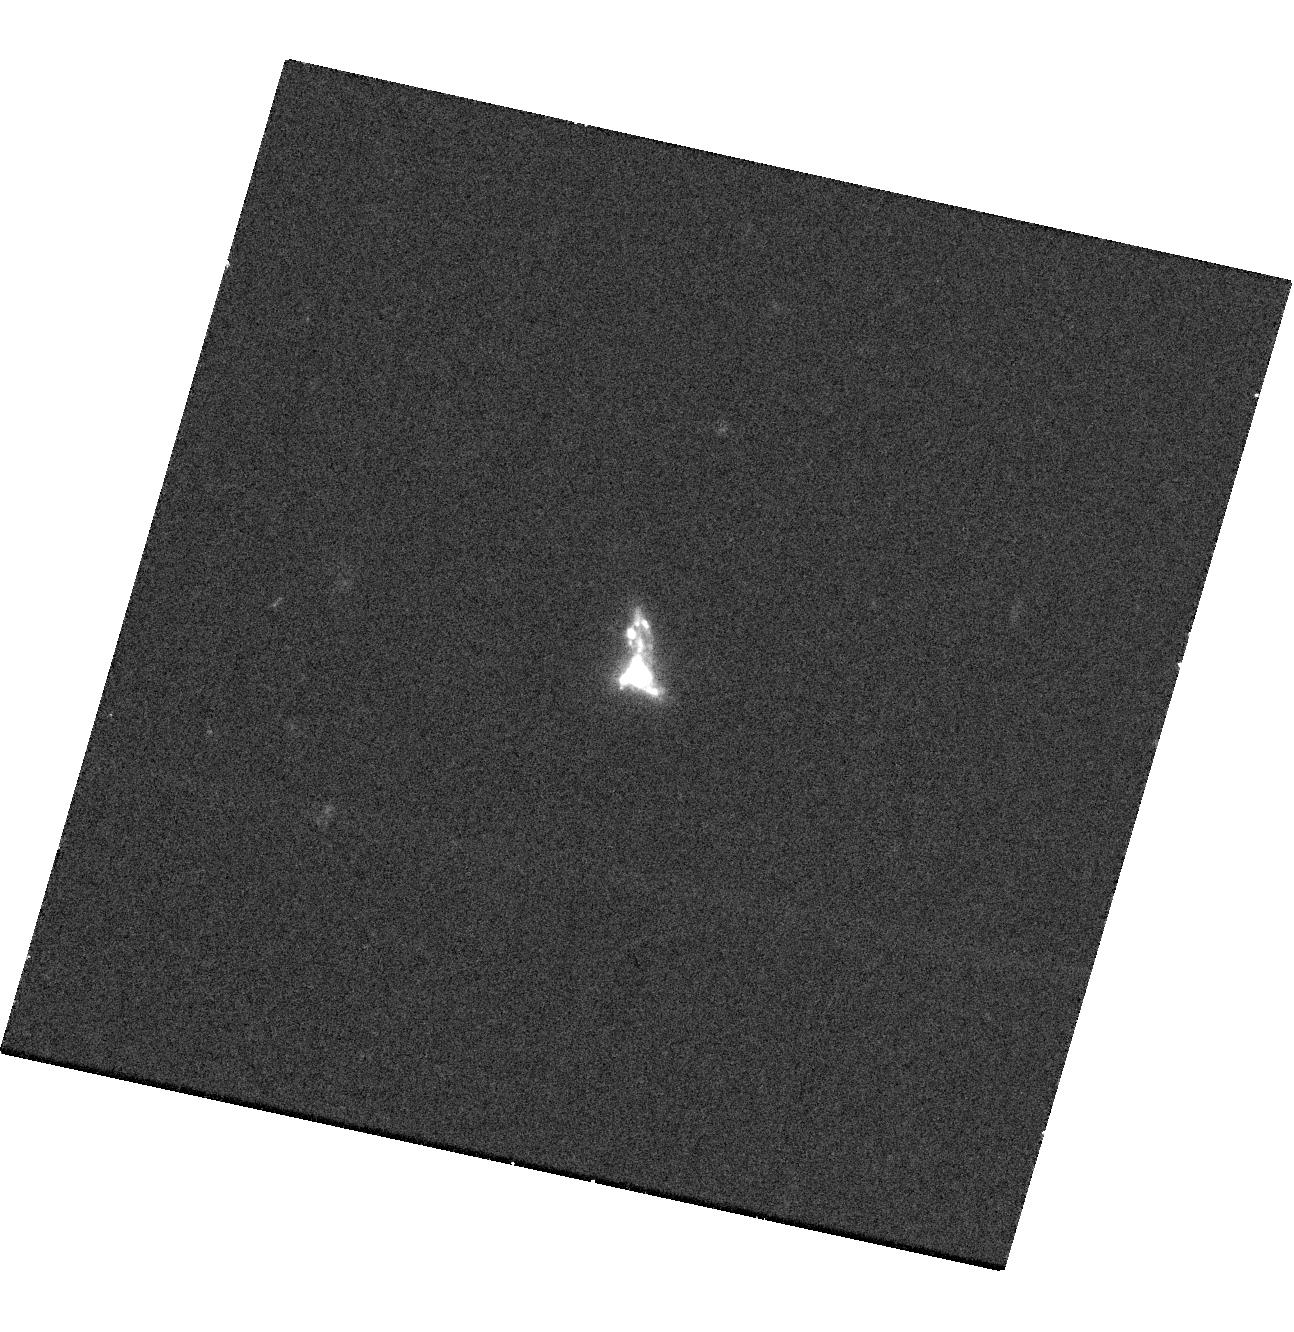
Target: SDSSJ164235.5+422350-COPY. Instrument: WFC3/UVIS. Filter: F390W. Exposure: 20 min. Observation ID: hst_16427_11_wfc3_uvis_f390w_ieh811

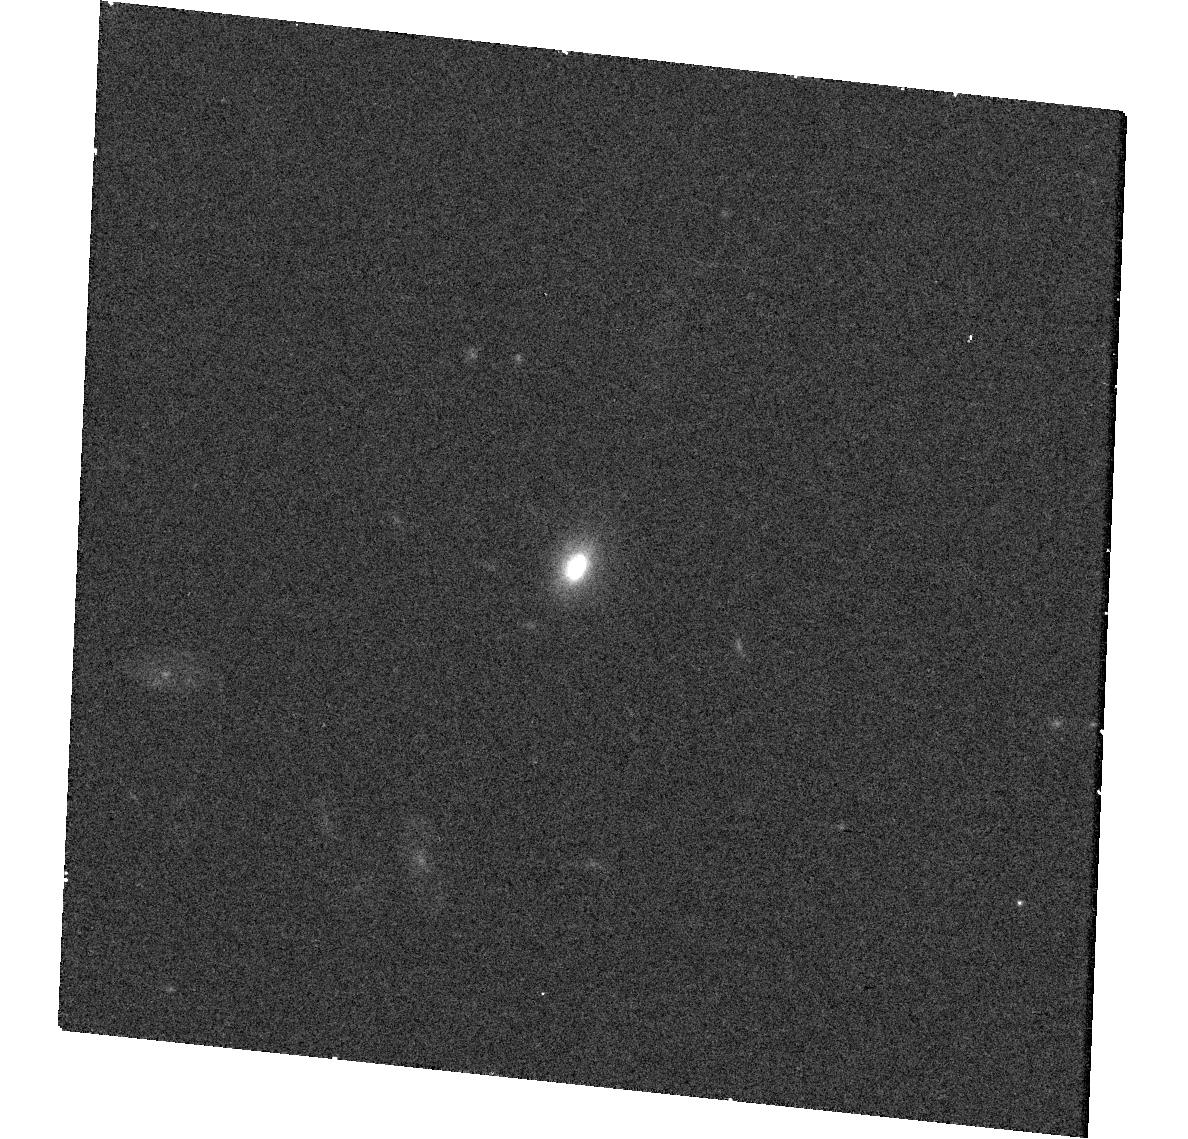
Target: SDSSJ031023.9-083433. Instrument: WFC3/UVIS. Filter: F775W. Exposure: 15 min. Observation ID: hst_16427_03_wfc3_uvis_f775w_ieh803

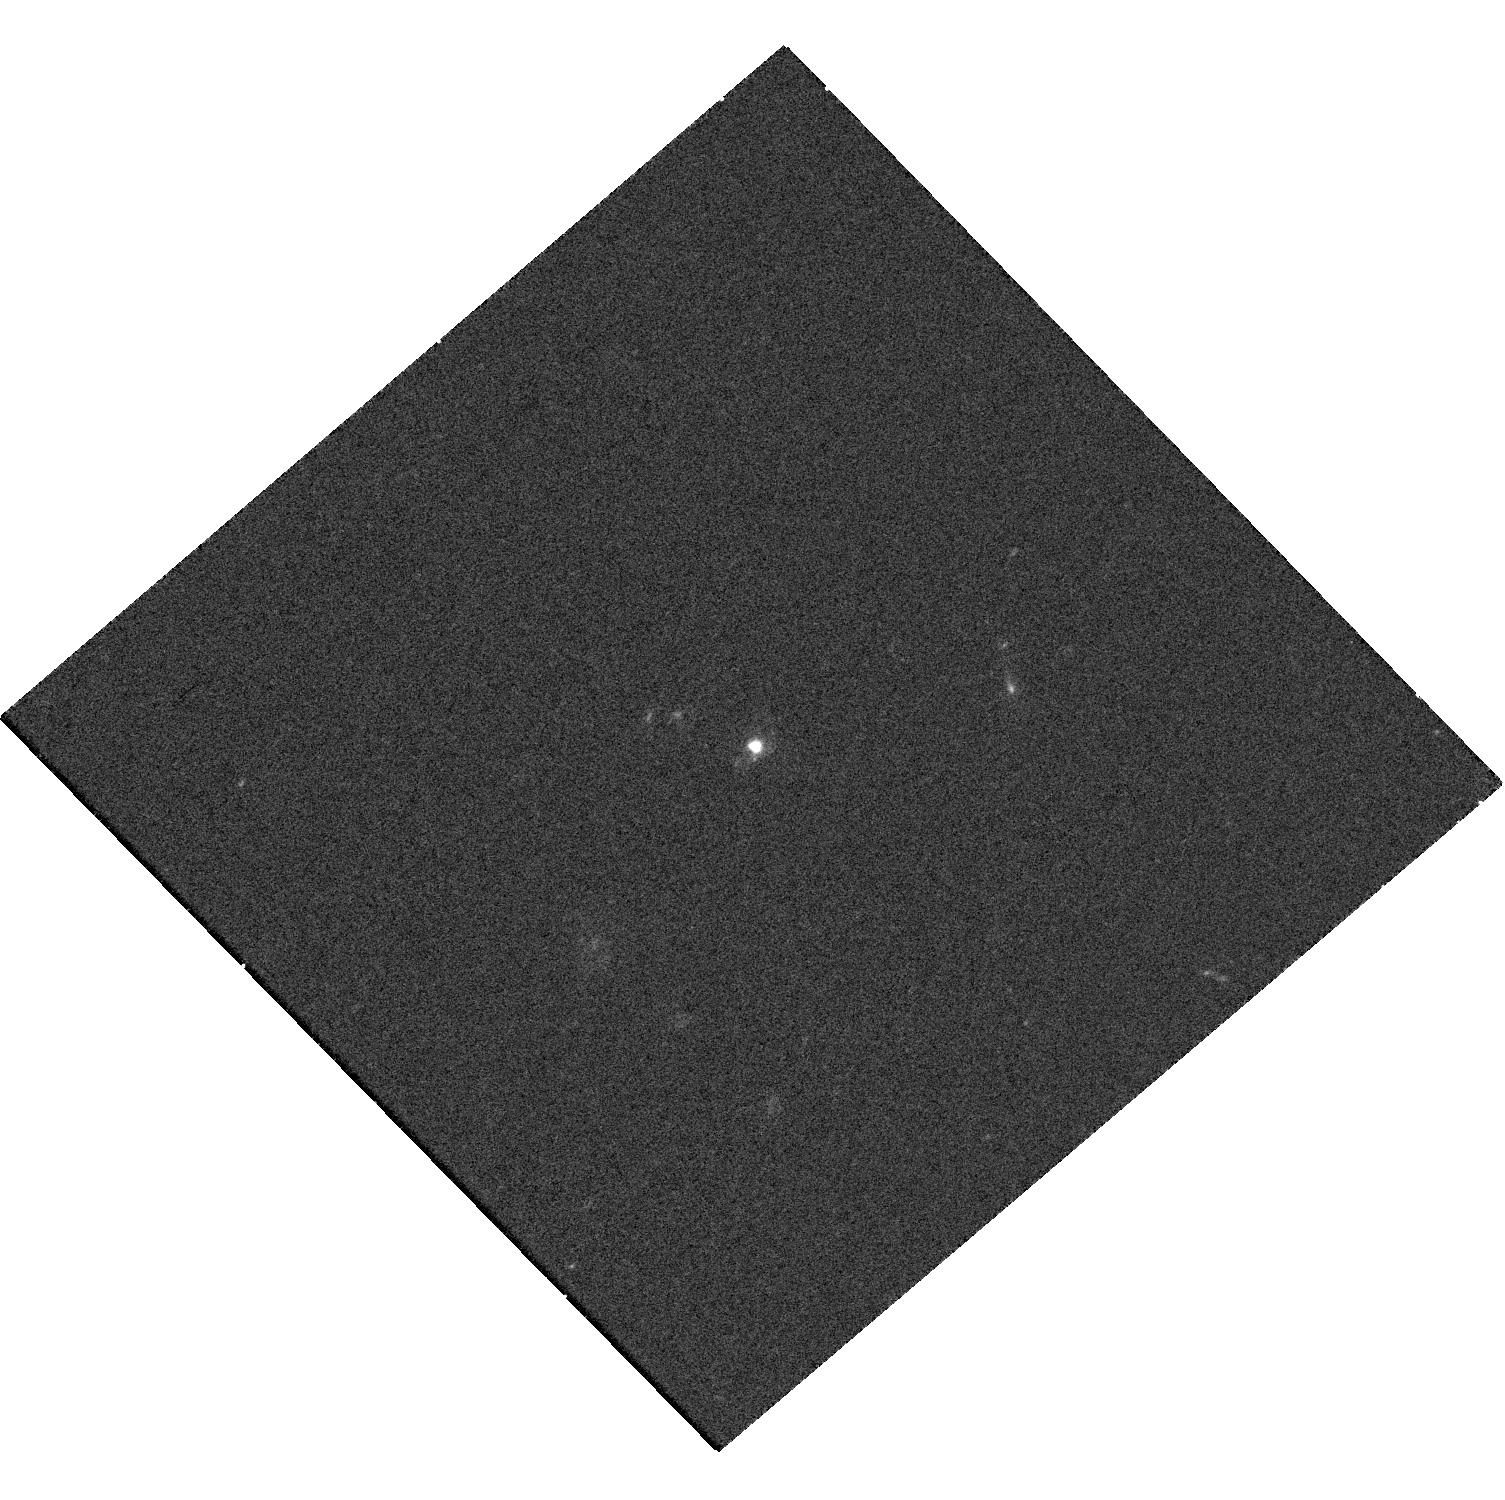
Target: SDSSJ144231.39-020952.03. Instrument: WFC3/UVIS. Filter: F390W. Exposure: 20 min. Observation ID: hst_16427_02_wfc3_uvis_f390w_ieh802

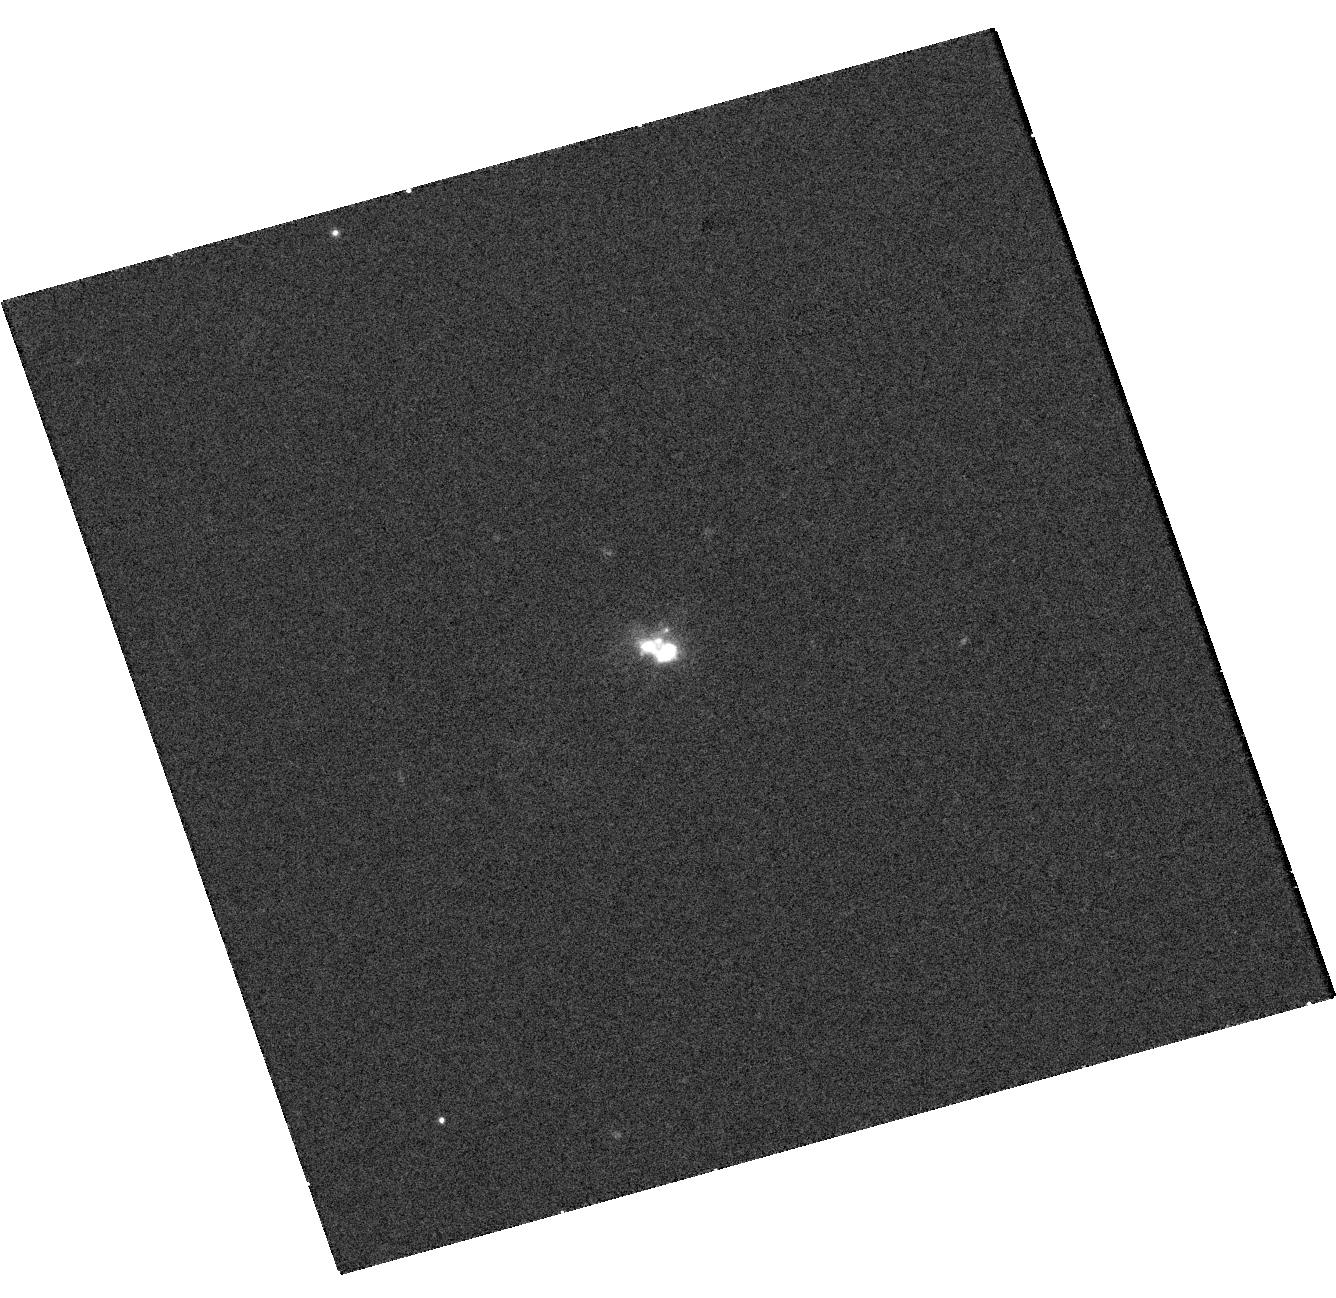
Target: SDSS235604.67-085423.4. Instrument: WFC3/UVIS. Filter: F390W. Exposure: 20 min. Observation ID: hst_16427_10_wfc3_uvis_f390w_ieh810

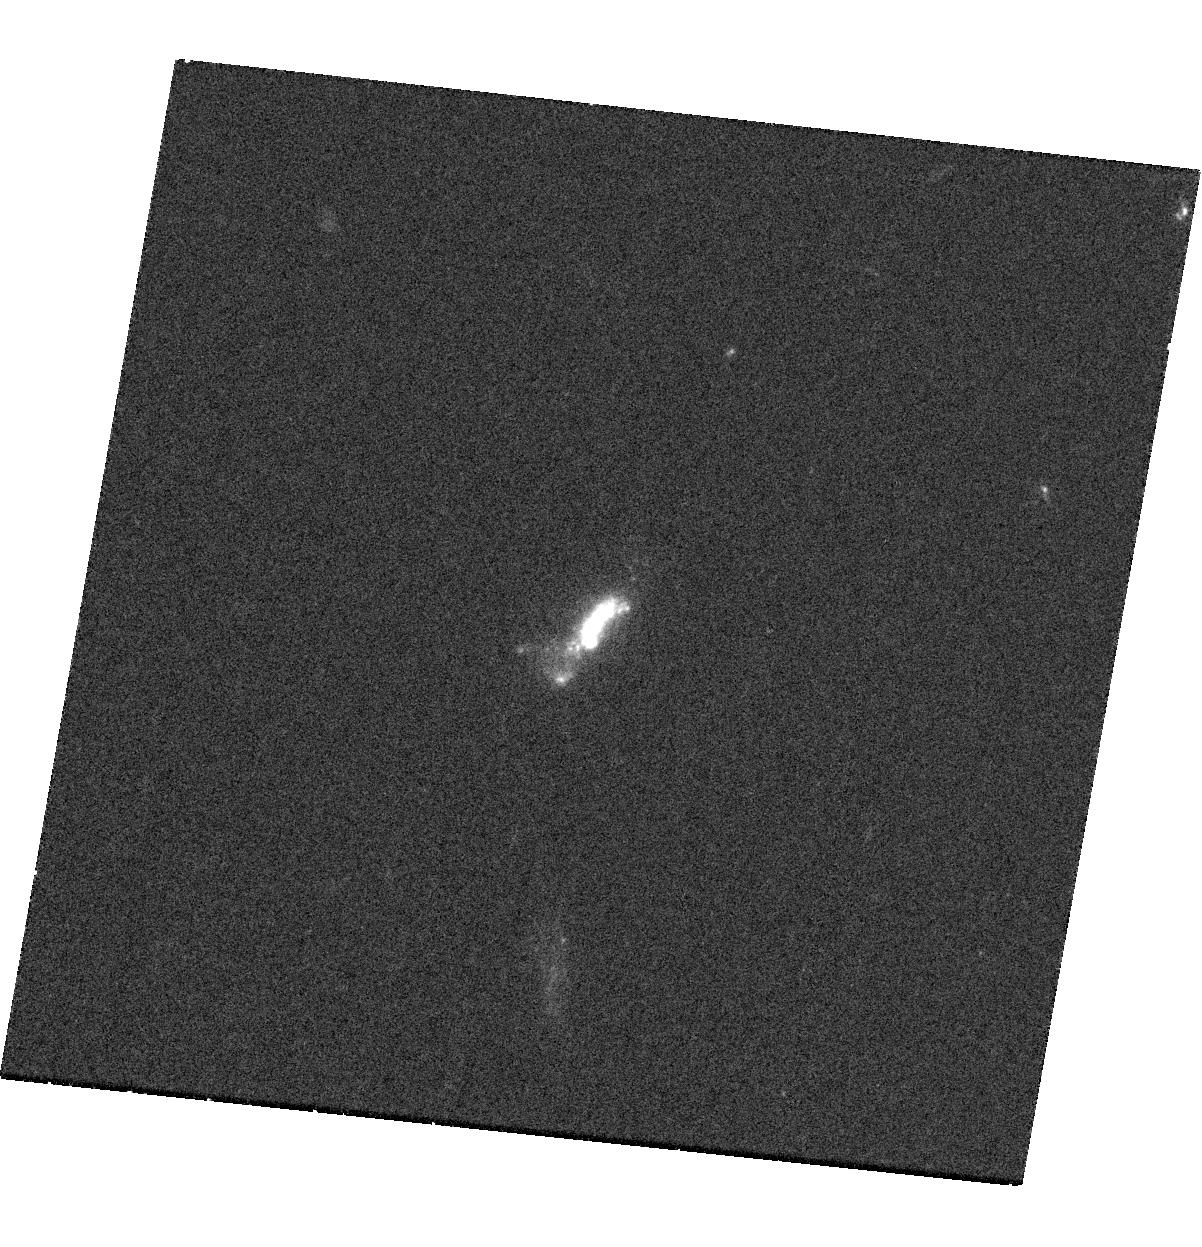
Target: SDSSJ141126.32+122025.9. Instrument: WFC3/UVIS. Filter: F390W. Exposure: 20 min. Observation ID: hst_16427_05_wfc3_uvis_f390w_ieh805

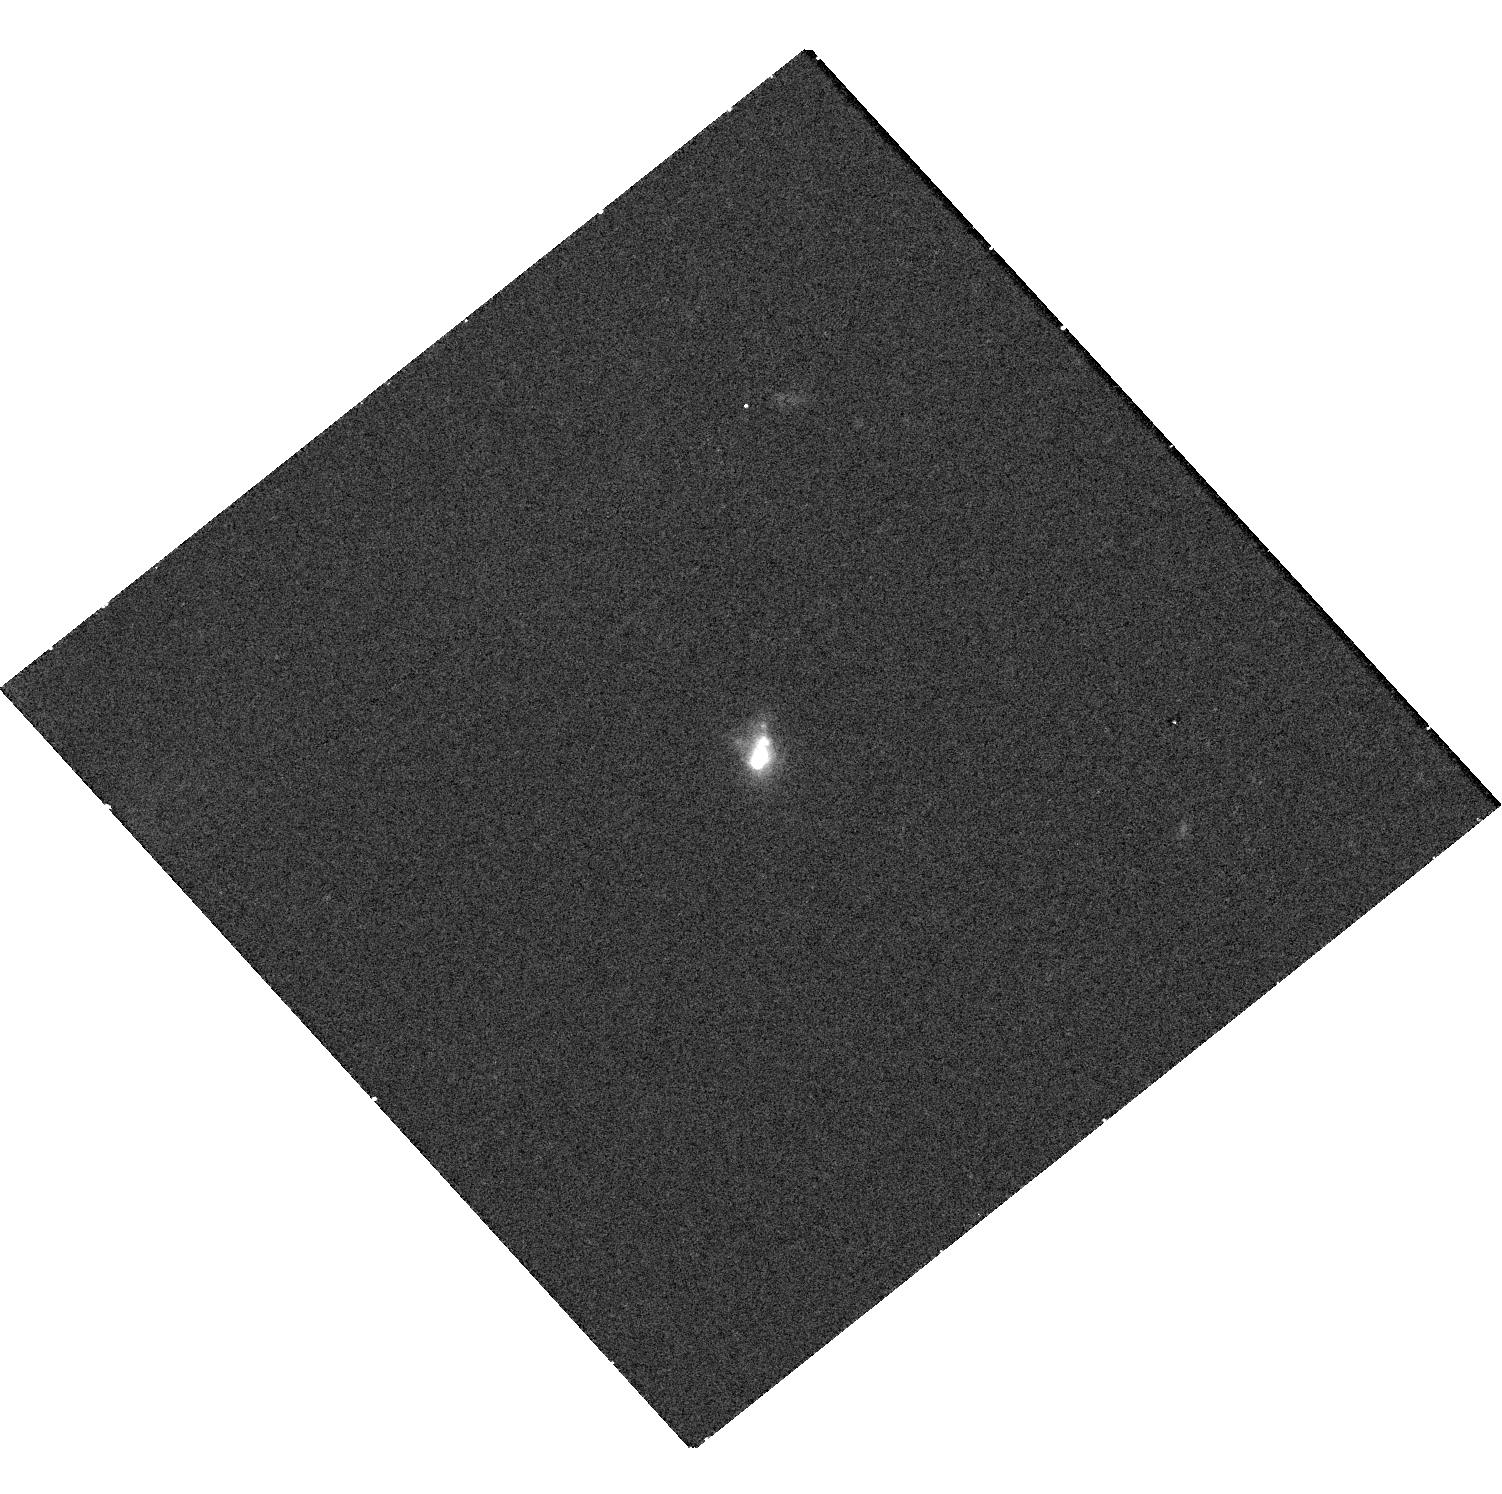
Target: SDSSJ014721.7-091646. Instrument: WFC3/UVIS. Filter: F775W. Exposure: 15 min. Observation ID: hst_16427_04_wfc3_uvis_f775w_ieh804

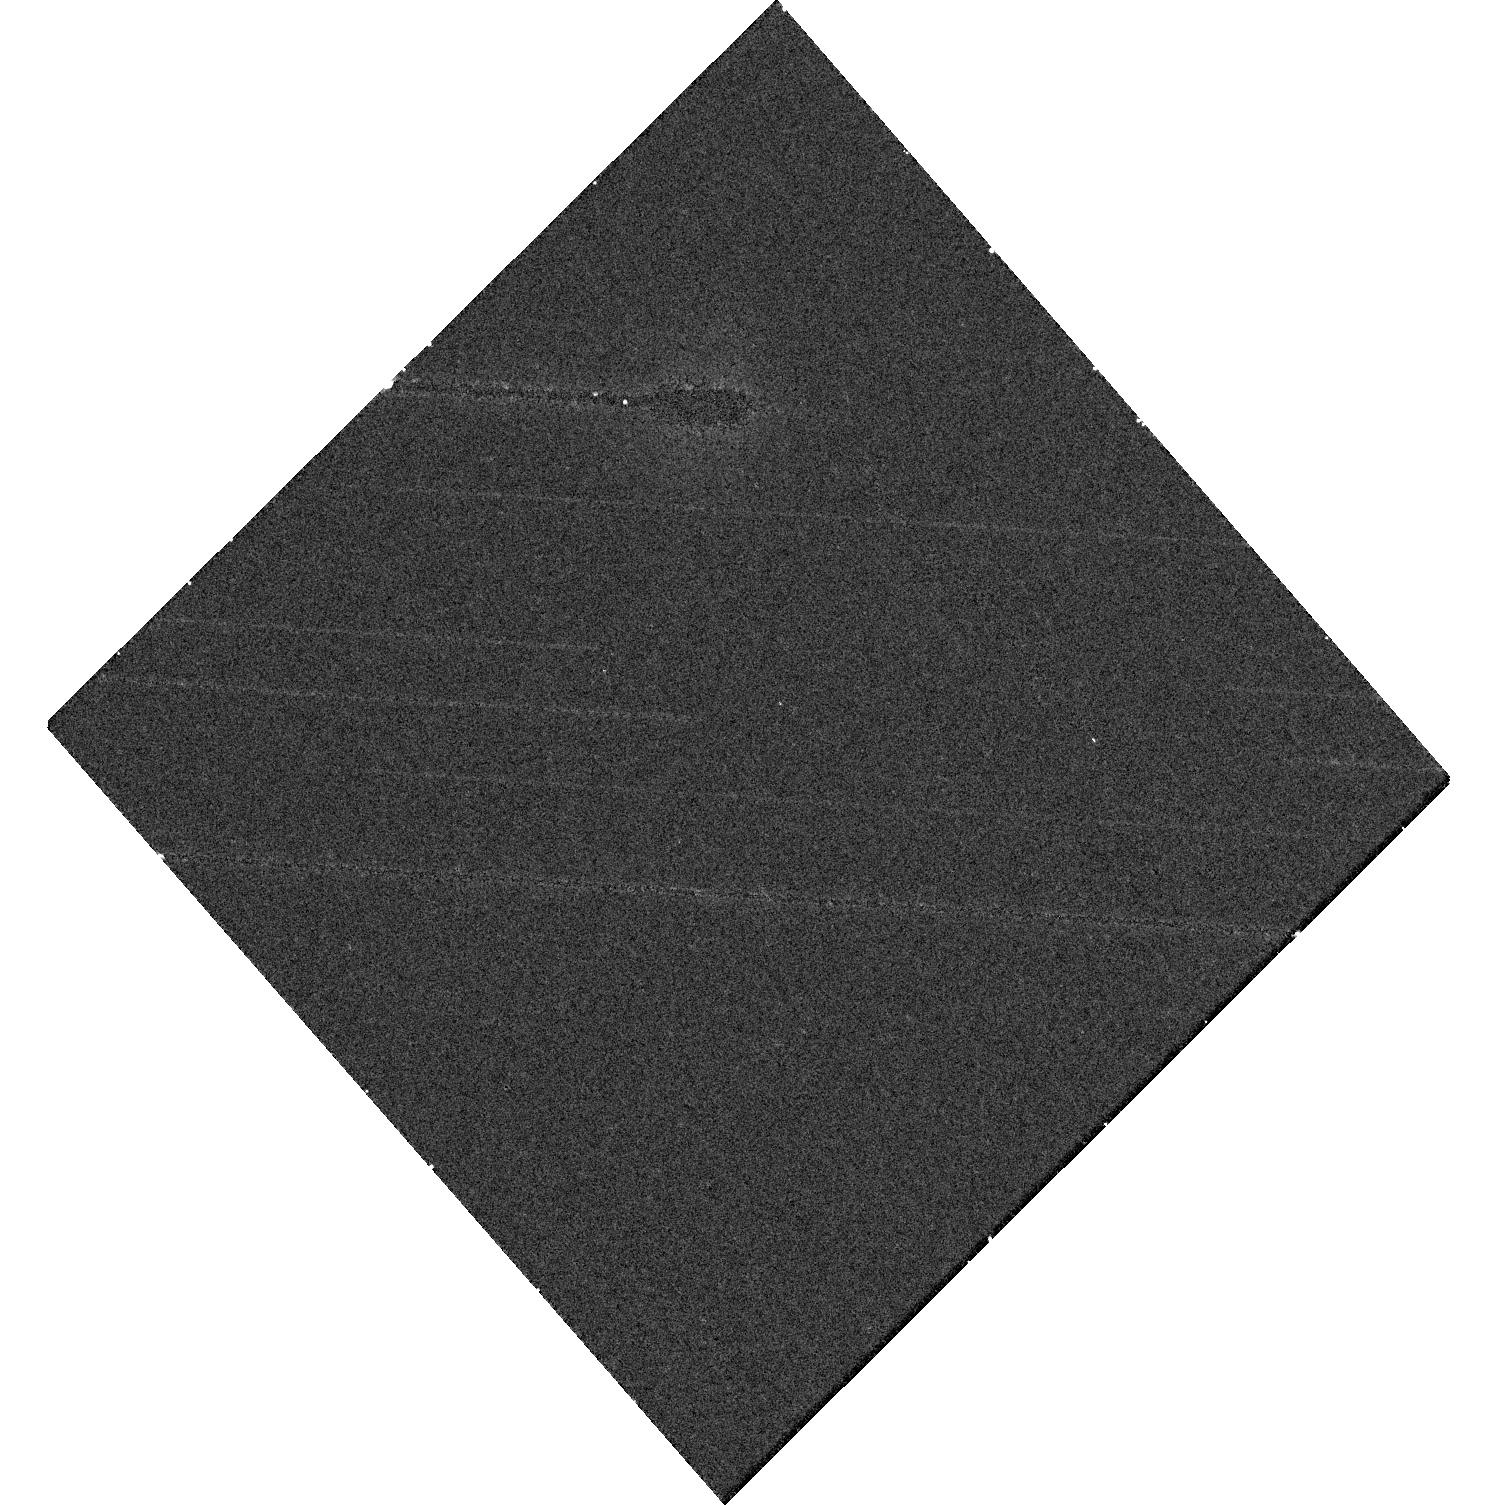
Target: SDSSJ164235.5+422350. Instrument: WFC3/UVIS. Filter: F775W. Exposure: 15 min. Observation ID: hst_16427_07_wfc3_uvis_f775w_ieh807

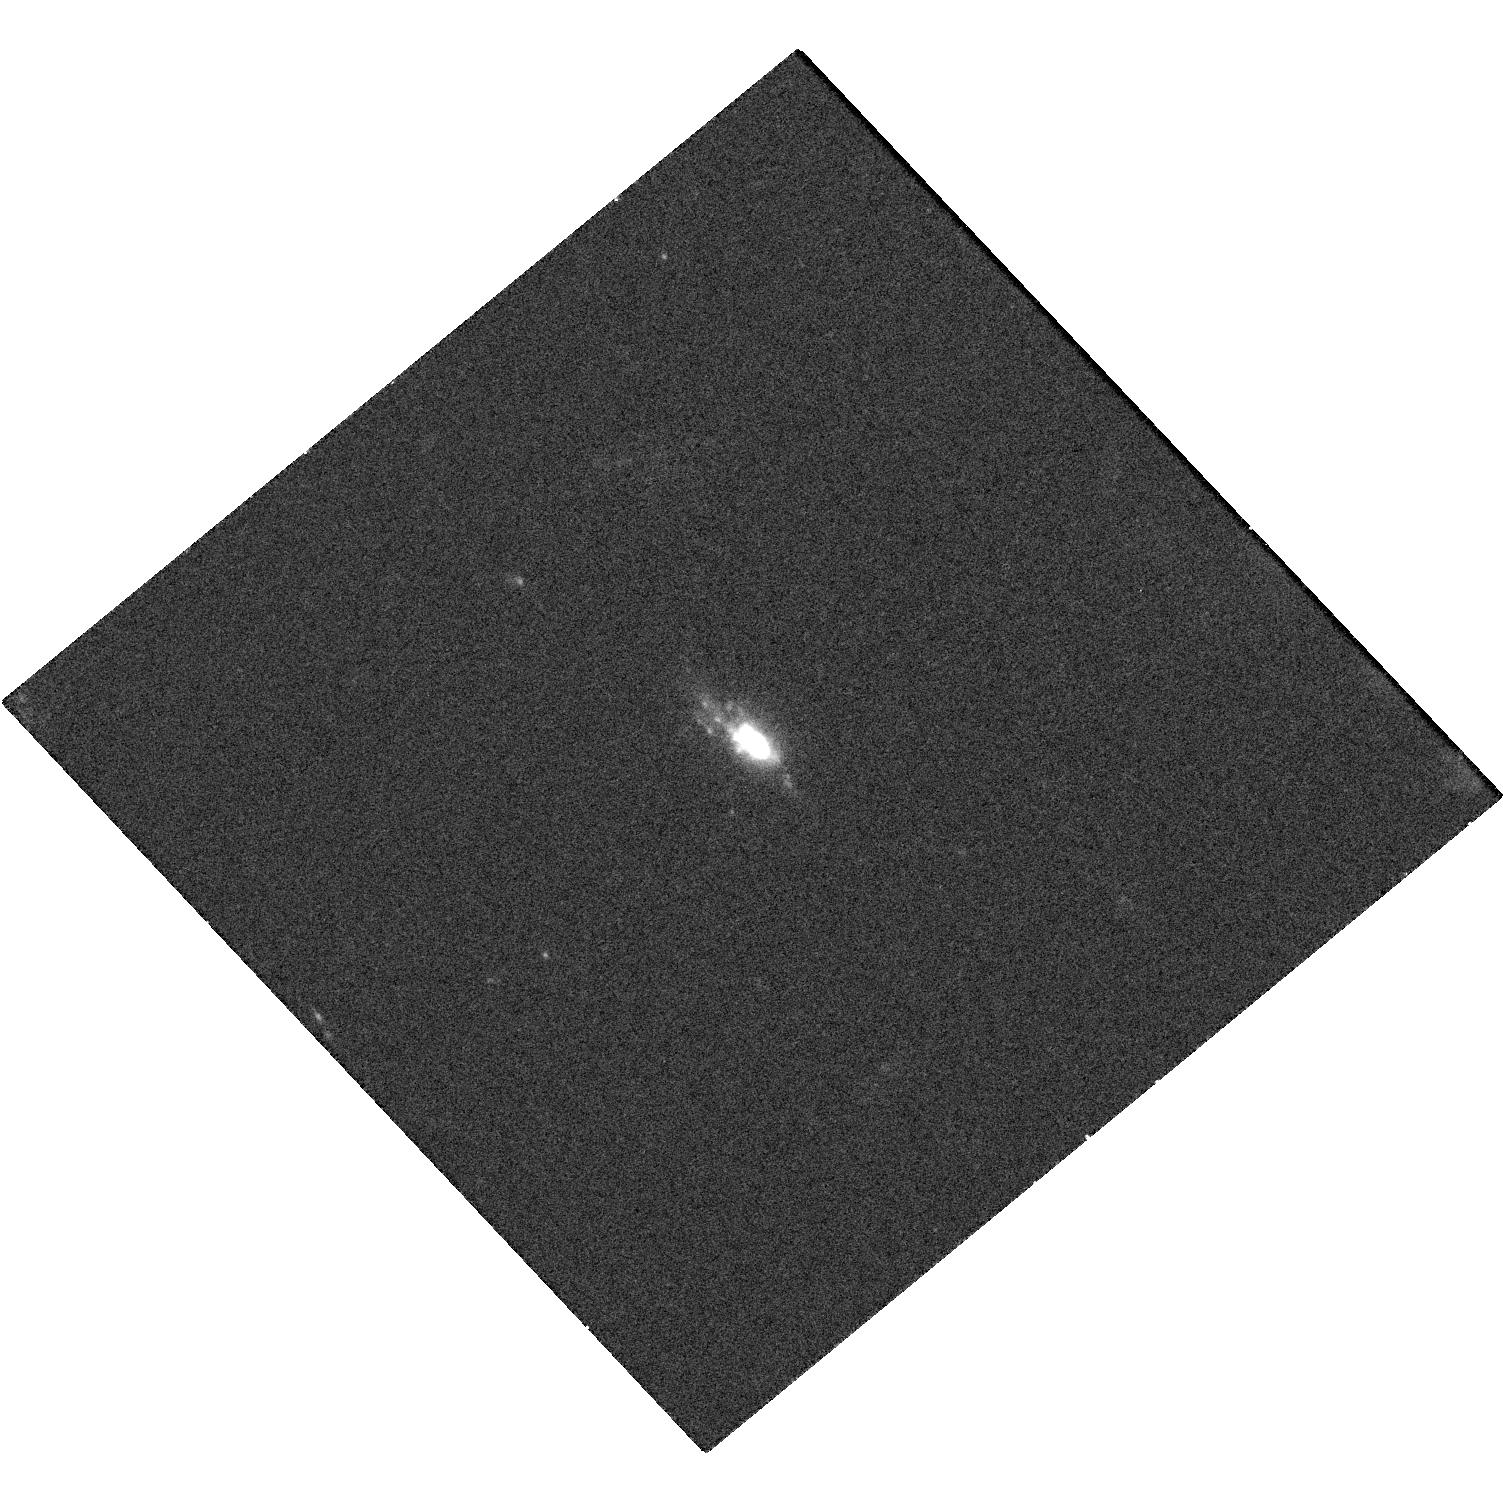
Target: SDSSJ011729.1-084404. Instrument: WFC3/UVIS. Filter: F390W. Exposure: 20 min. Observation ID: hst_16427_08_wfc3_uvis_f390w_ieh808

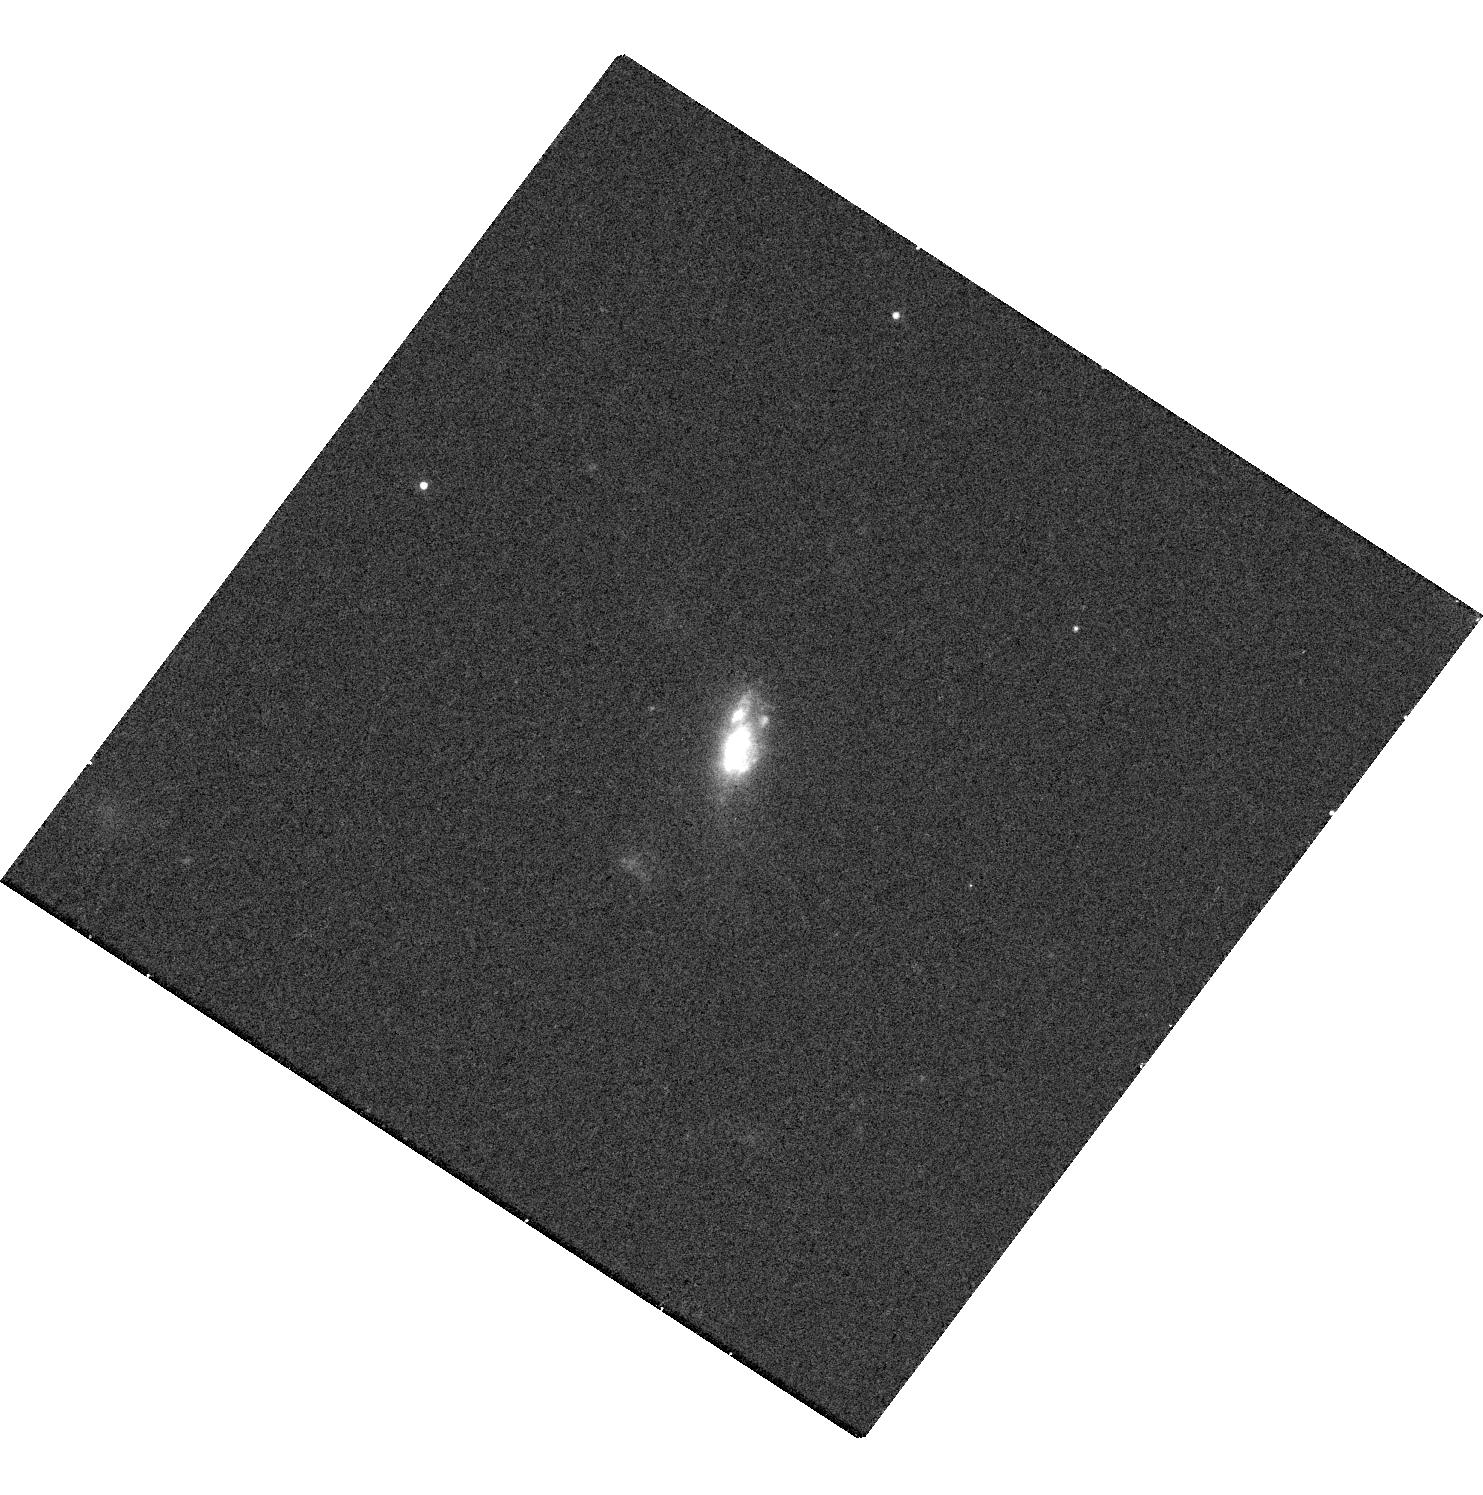
Target: SDSS080739.35+311218.2. Instrument: WFC3/UVIS. Filter: F775W. Exposure: 15 min. Observation ID: hst_16427_09_wfc3_uvis_f775w_ieh809

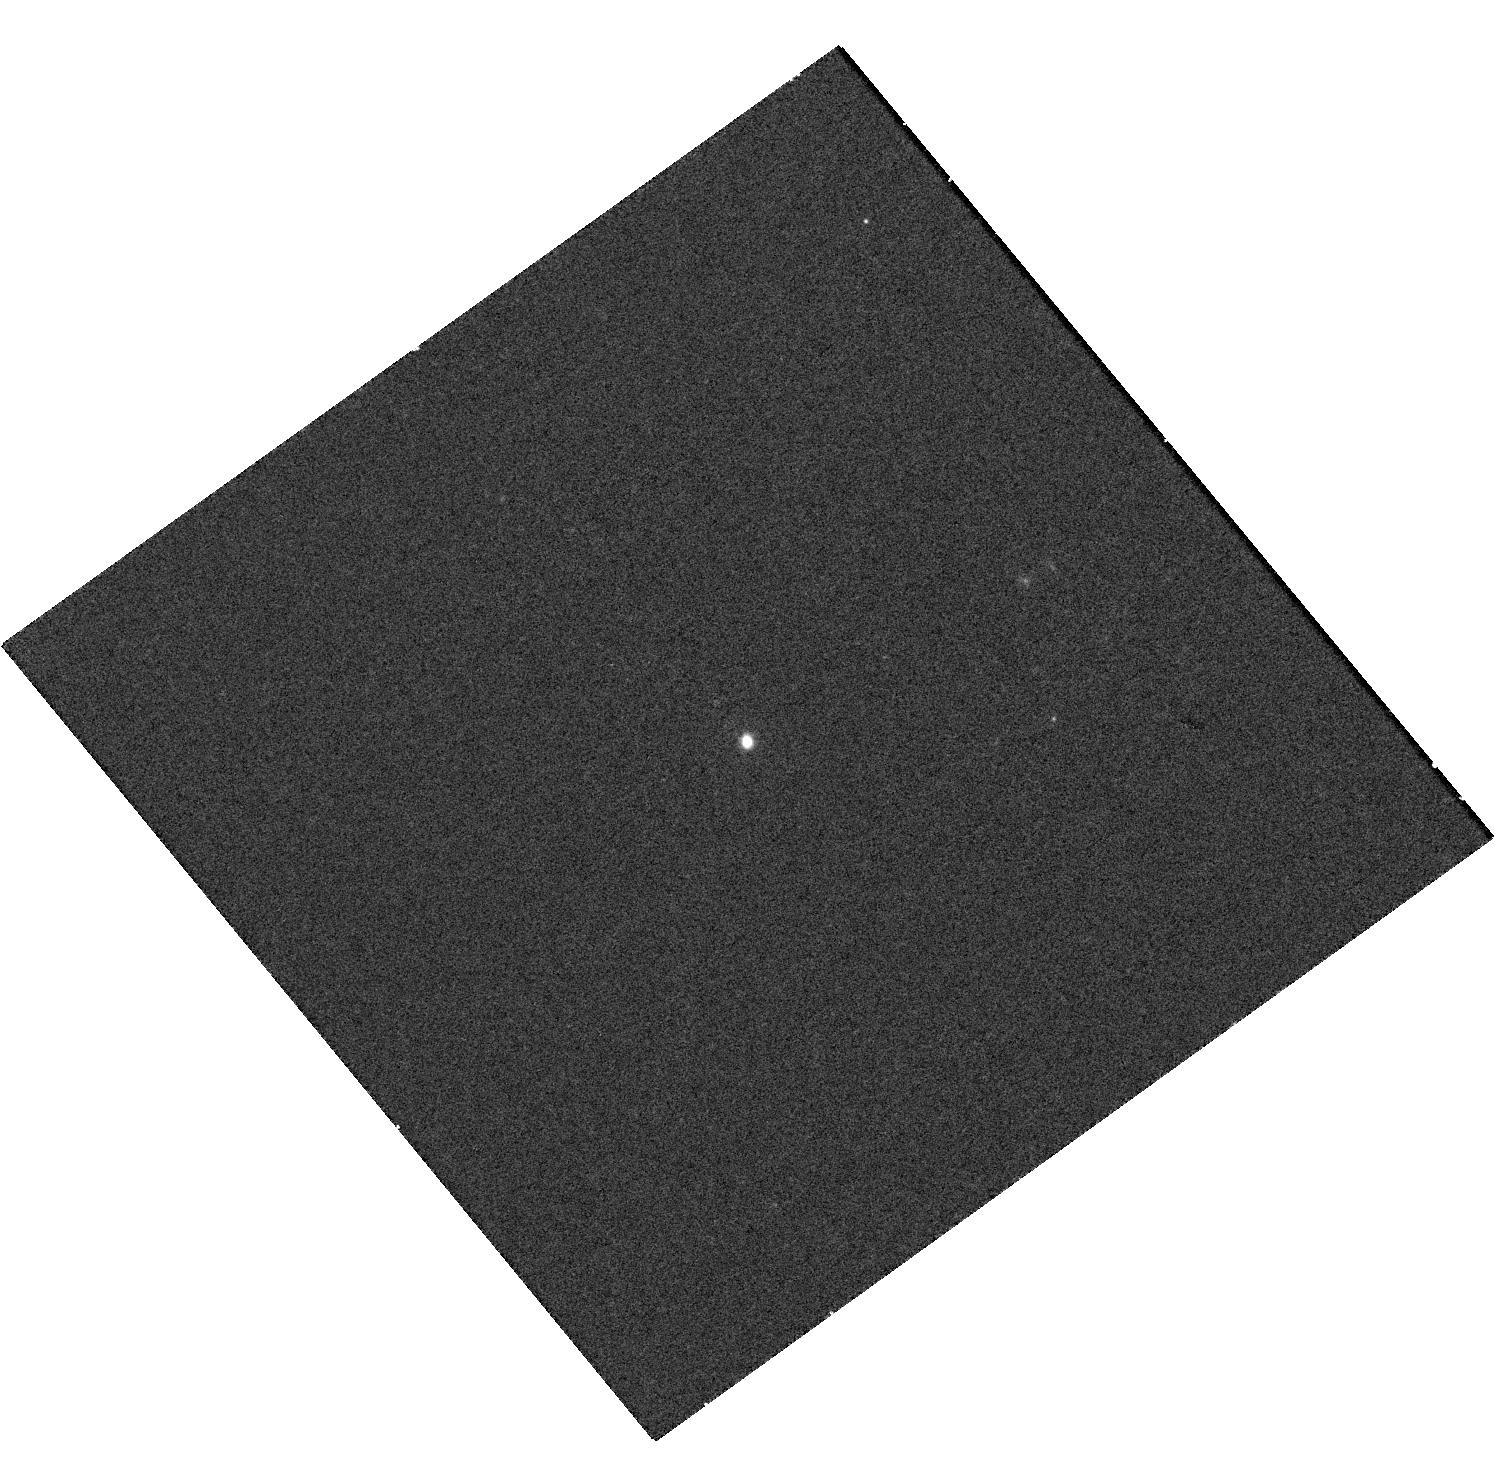
Target: SDSSJ092532.37+1403113.06. Instrument: WFC3/UVIS. Filter: F390W. Exposure: 20 min. Observation ID: hst_16427_01_wfc3_uvis_f390w_ieh801

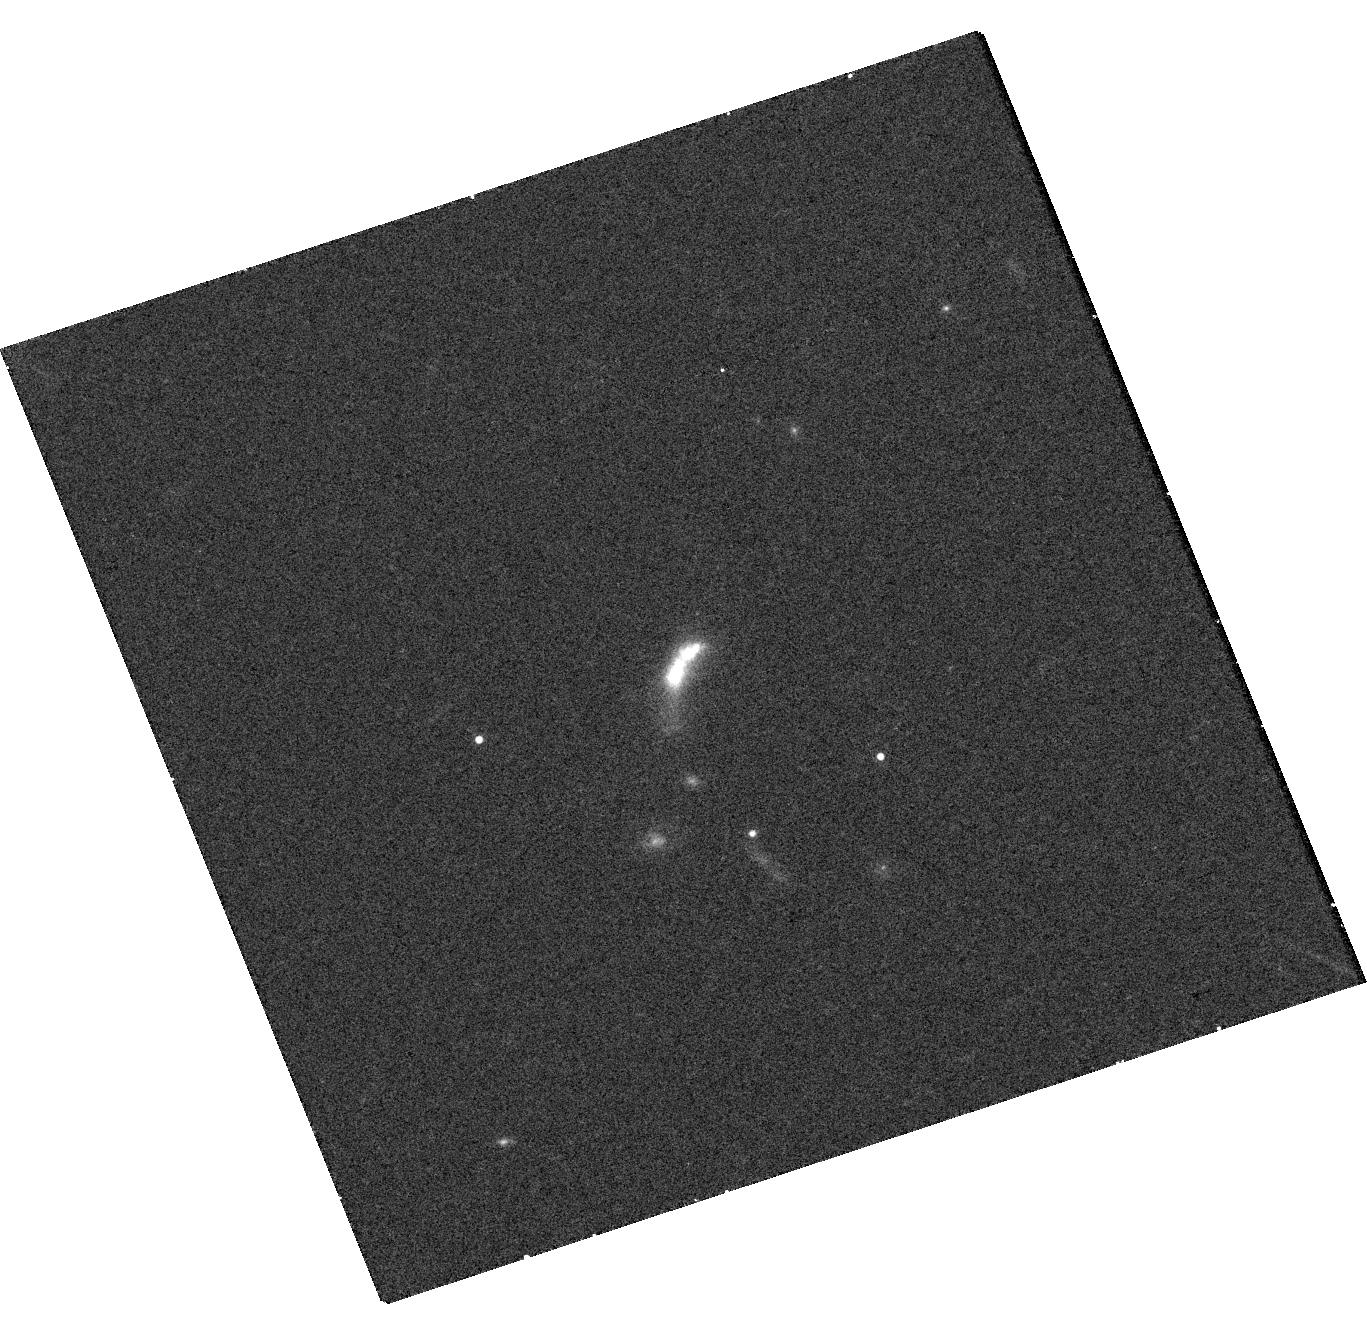
Target: SDSSJ231838.5-103019. Instrument: WFC3/UVIS. Filter: F775W. Exposure: 15 min. Observation ID: hst_16427_06_wfc3_uvis_f775w_ieh806

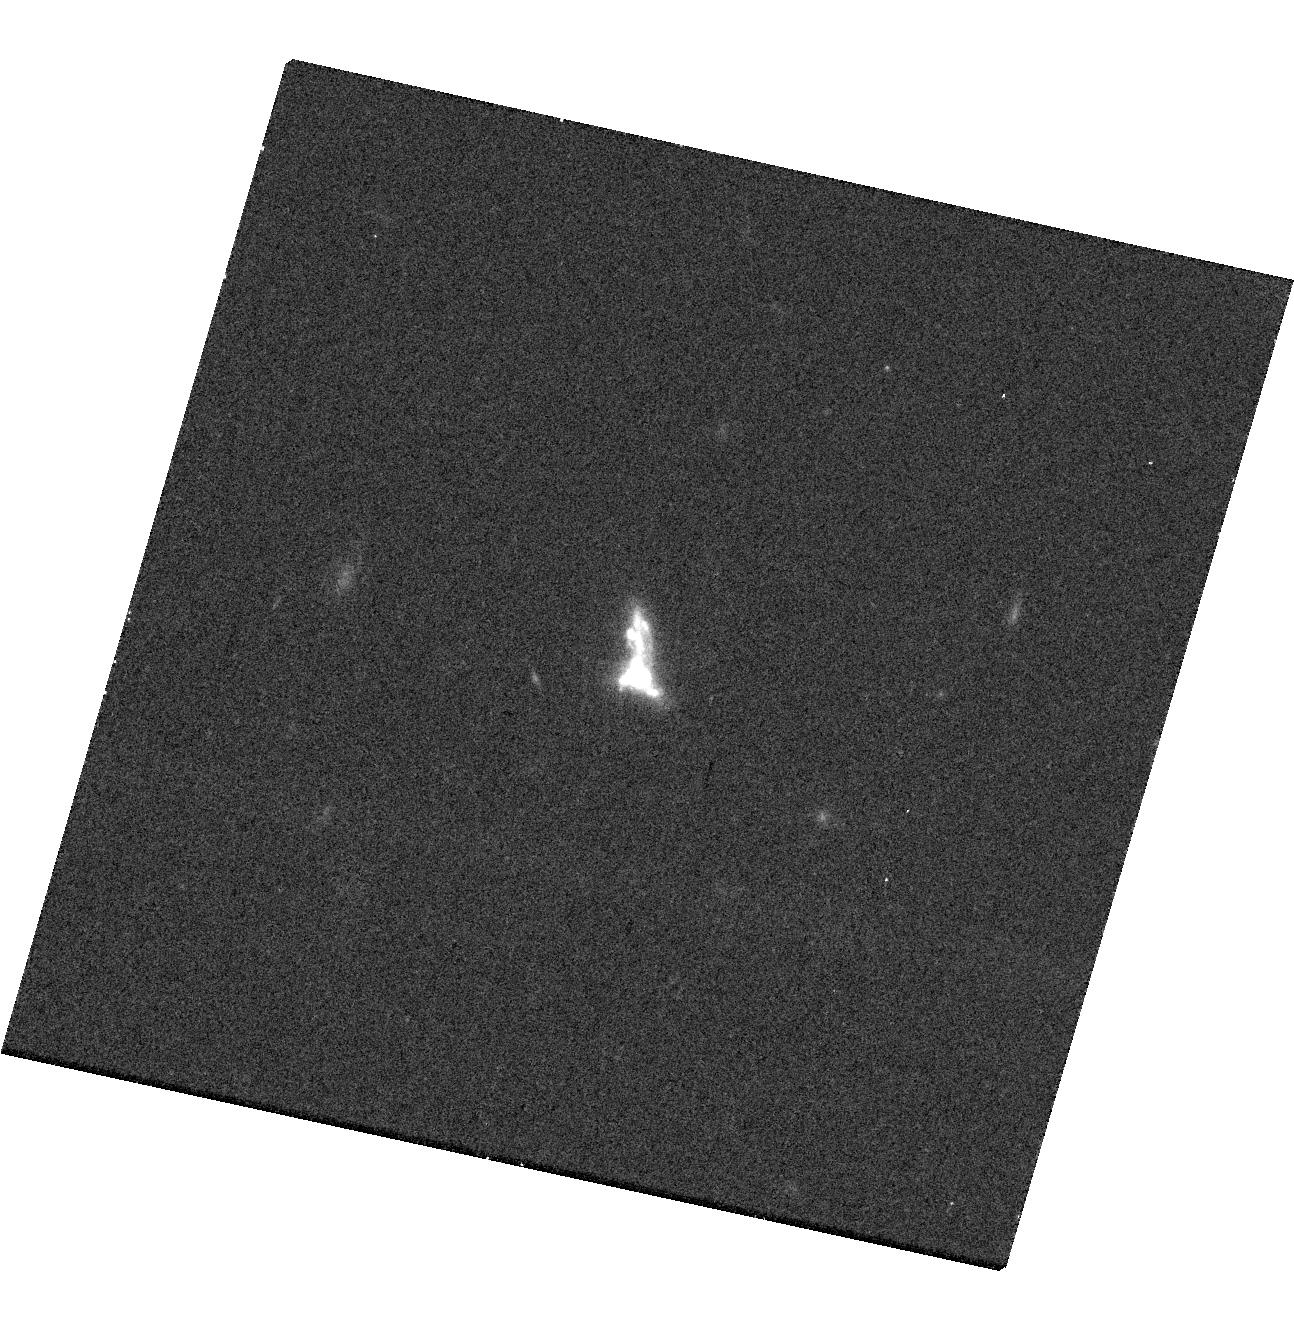
Target: SDSSJ164235.5+422350-COPY. Instrument: WFC3/UVIS. Filter: F775W. Exposure: 15 min. Observation ID: hst_16427_11_wfc3_uvis_f775w_ieh811

The role of photons from X-ray binaries at reionization (PI: Levan, Andrew James)

The origin of the photons that initiated and maintained cosmic reionization remains an outstanding question in cosmology. Theoretical modelling suggests that low metallicity populations create relatively far larger numbers of X-ray binaries (XRBs). Penetrating X-ray radiation from such XRBs may play an important role in reionization due to a higher escpae fraction for X-rays than UV, and longer XRB lifetimes than massive stars. Here we propose observations of galaxies which represent the best local analogs to the galaxies in the era of reionization. From these deep observations we will directly test whether X-ray photon production in young, compact, low metallicity, and intensely star forming galaxies can provide the necessary photon budget to reionize the Universe.